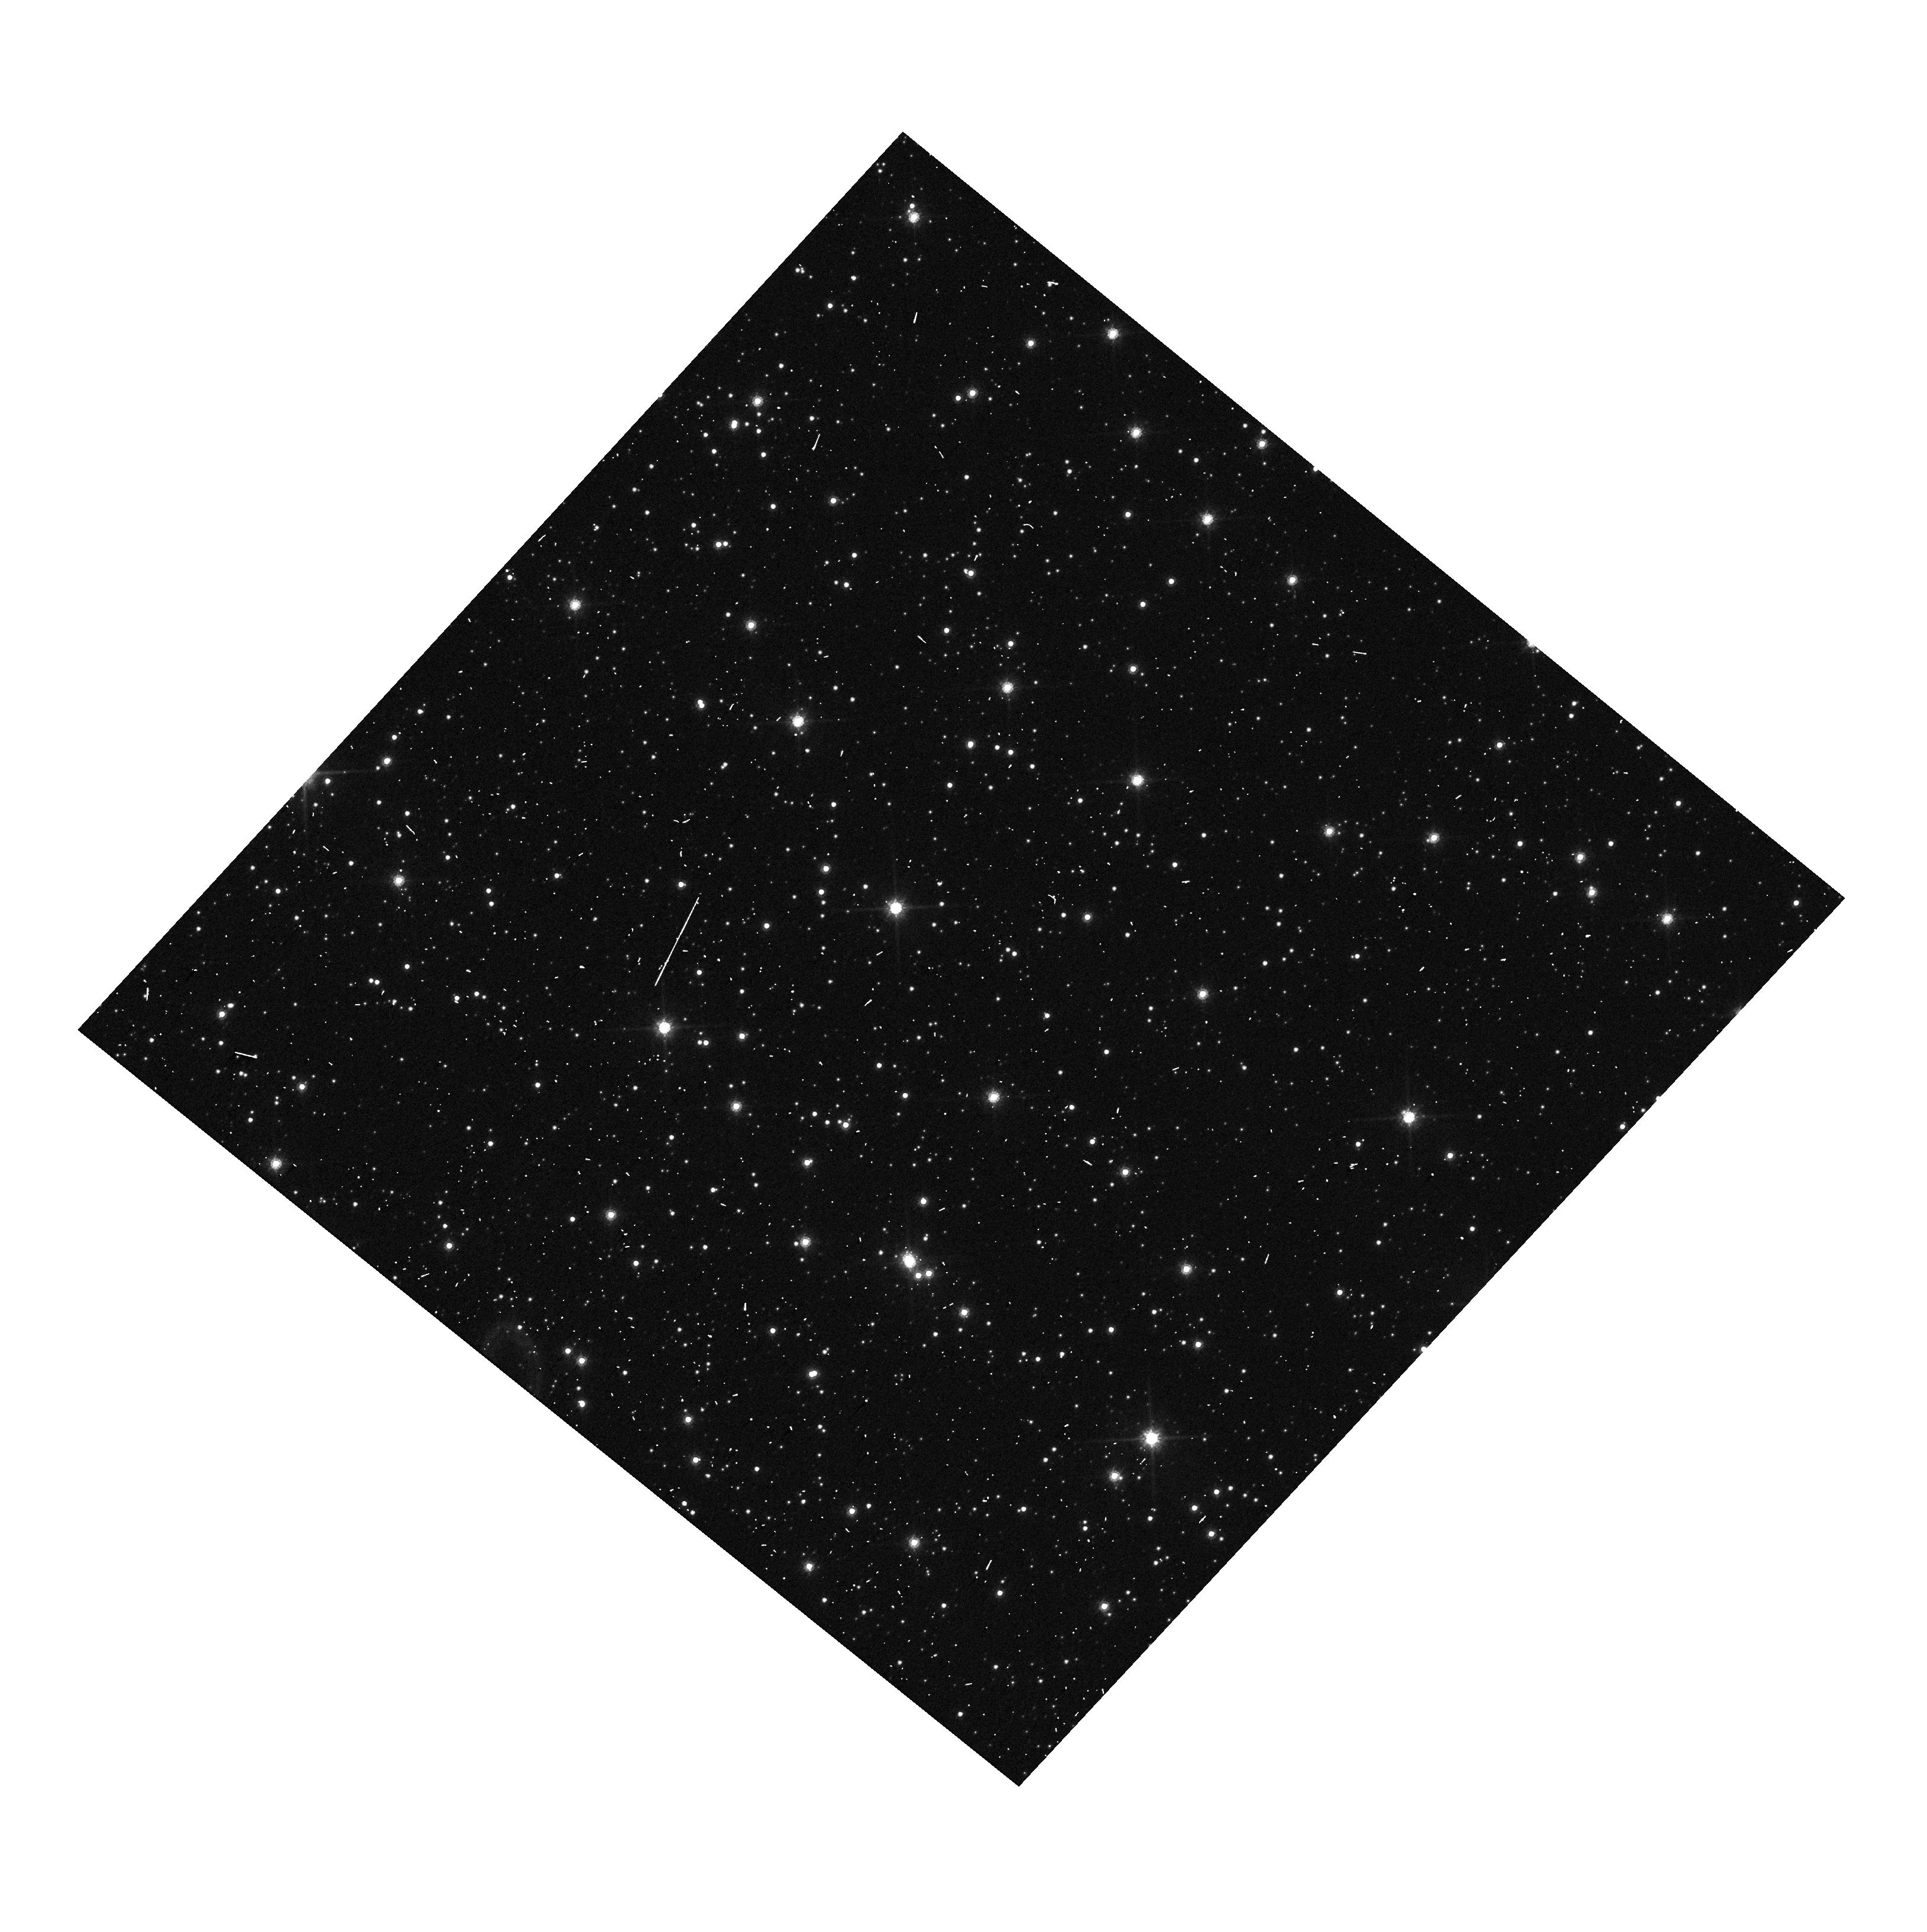
Target: BMP-J1613-5406. Instrument: WFC3/UVIS. Filter: F814W. Exposure: 1 min. Observation ID: hst_17531_01_wfc3_uvis_f814w_if7x01

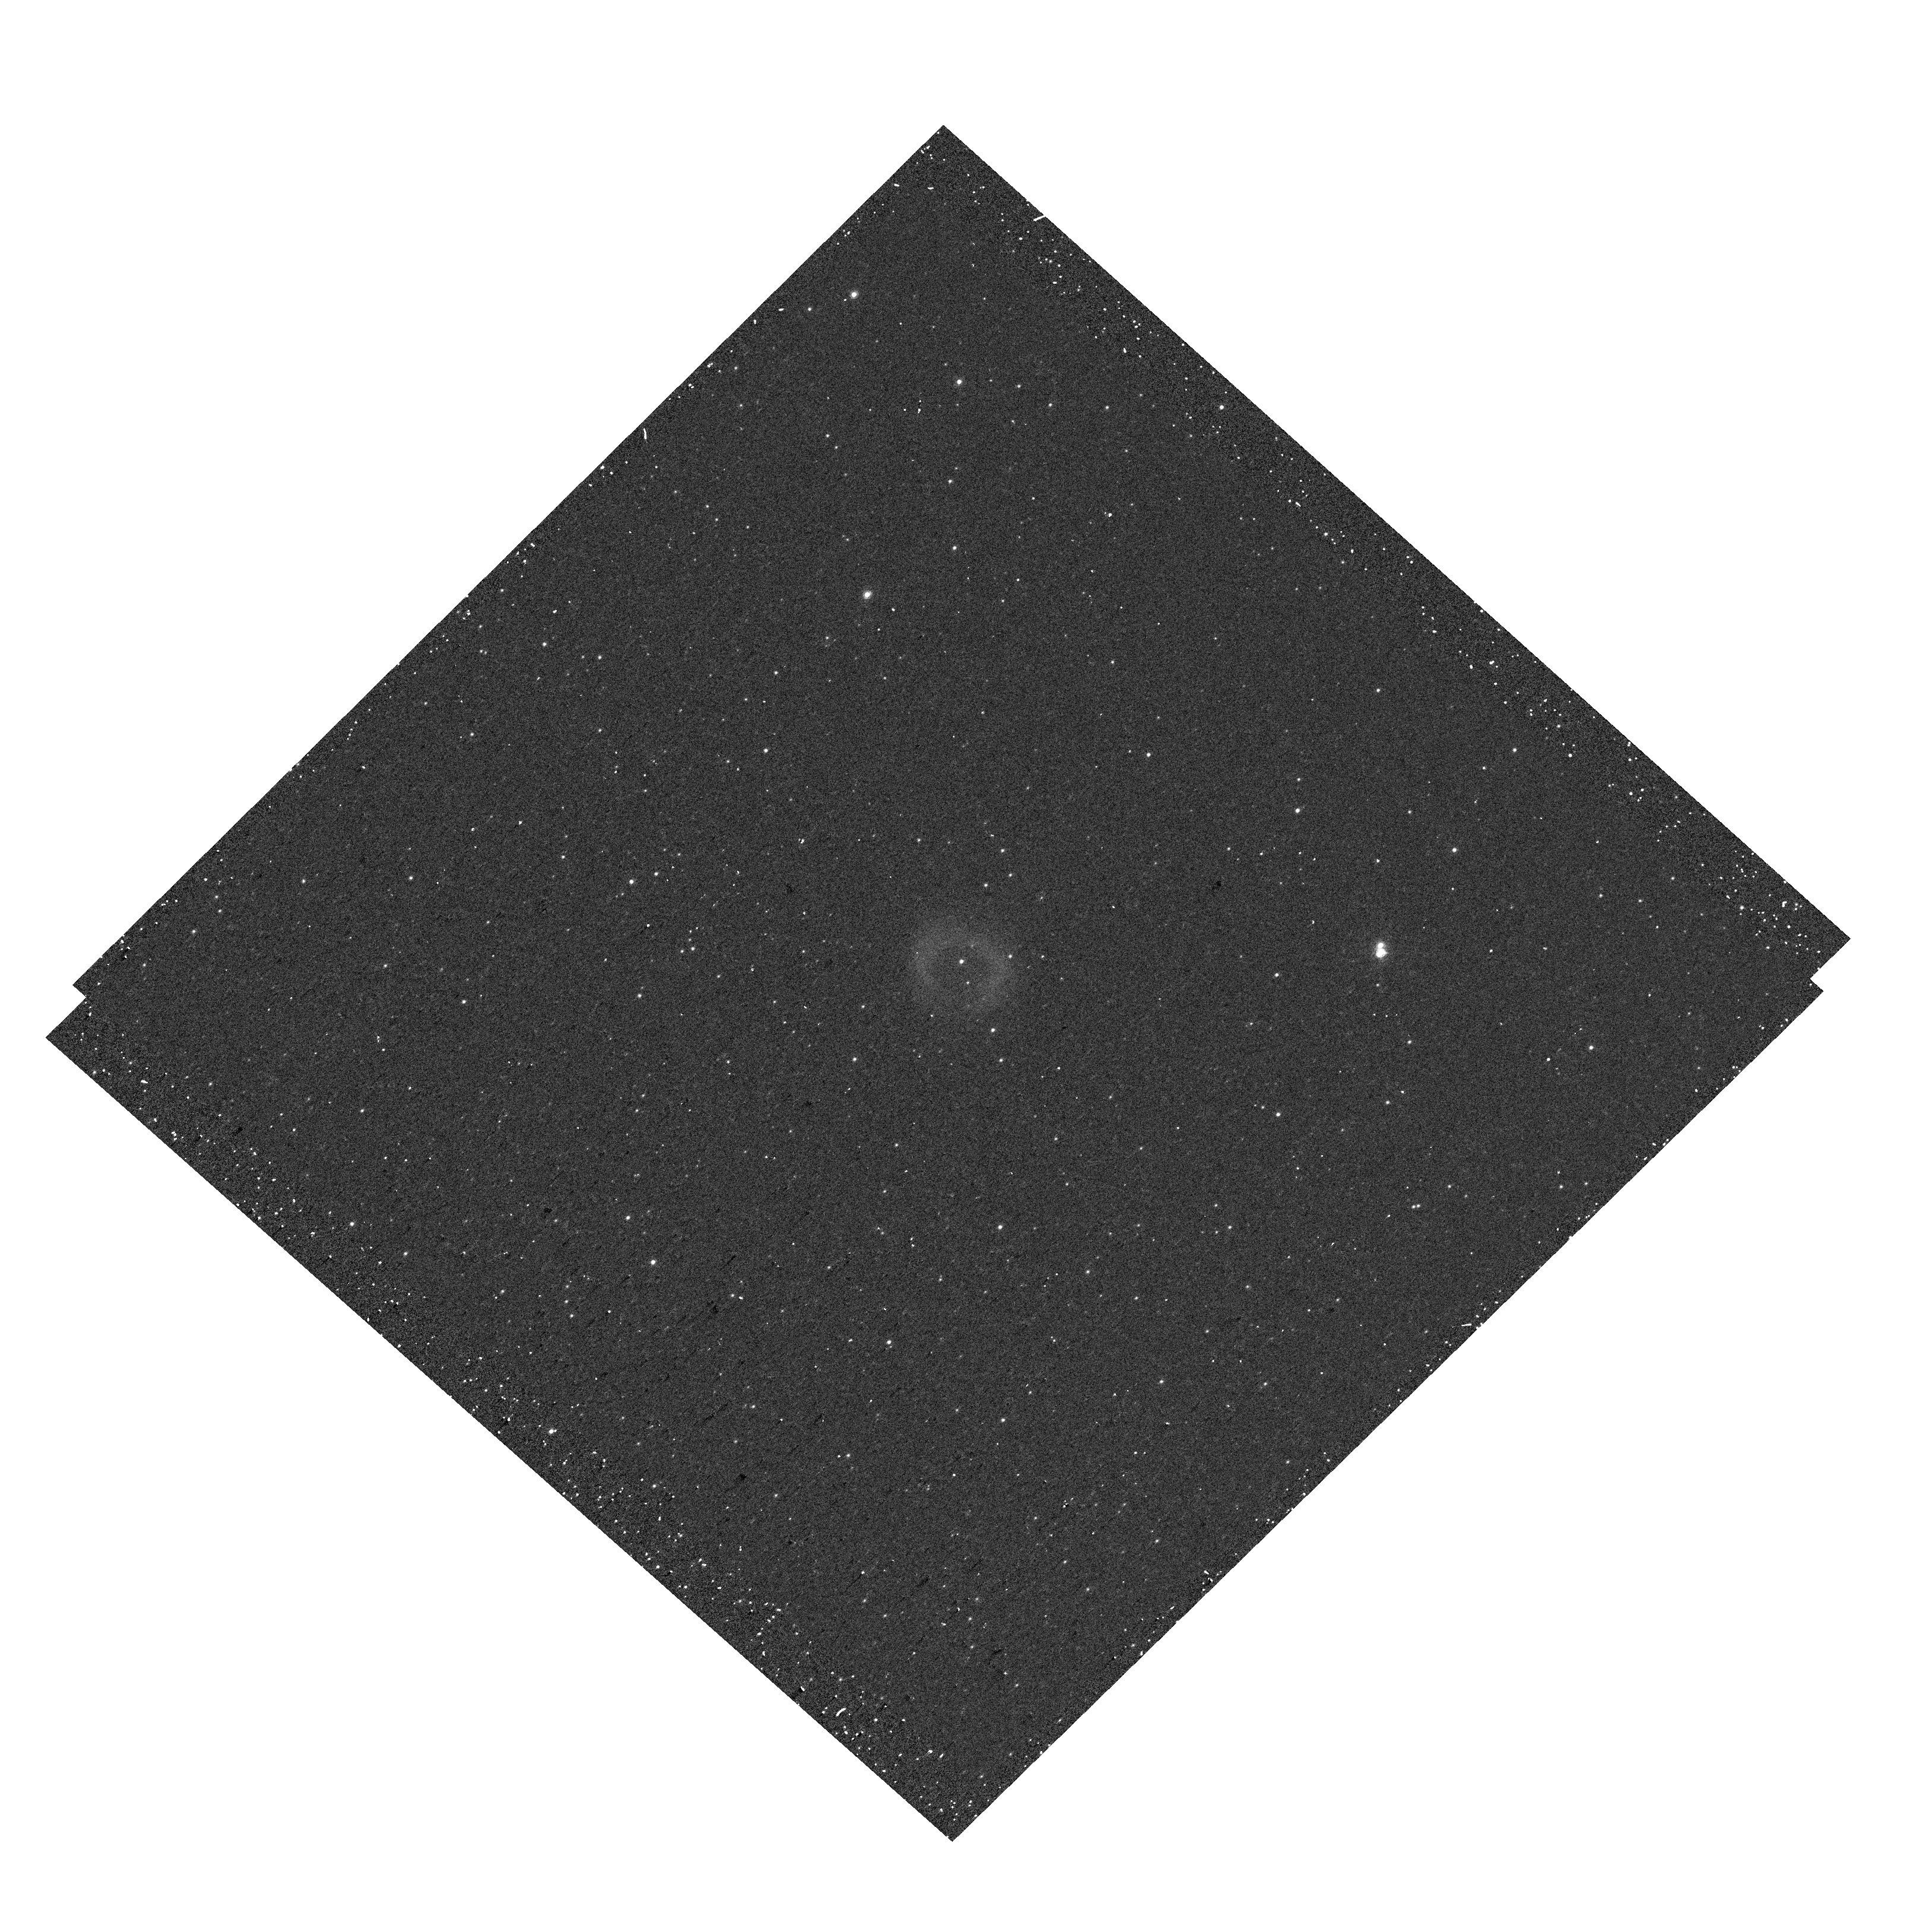
Target: JAFU-1. Instrument: WFC3/UVIS. Filter: F656N. Exposure: 10 min. Observation ID: hst_17531_03_wfc3_uvis_f656n_if7x03

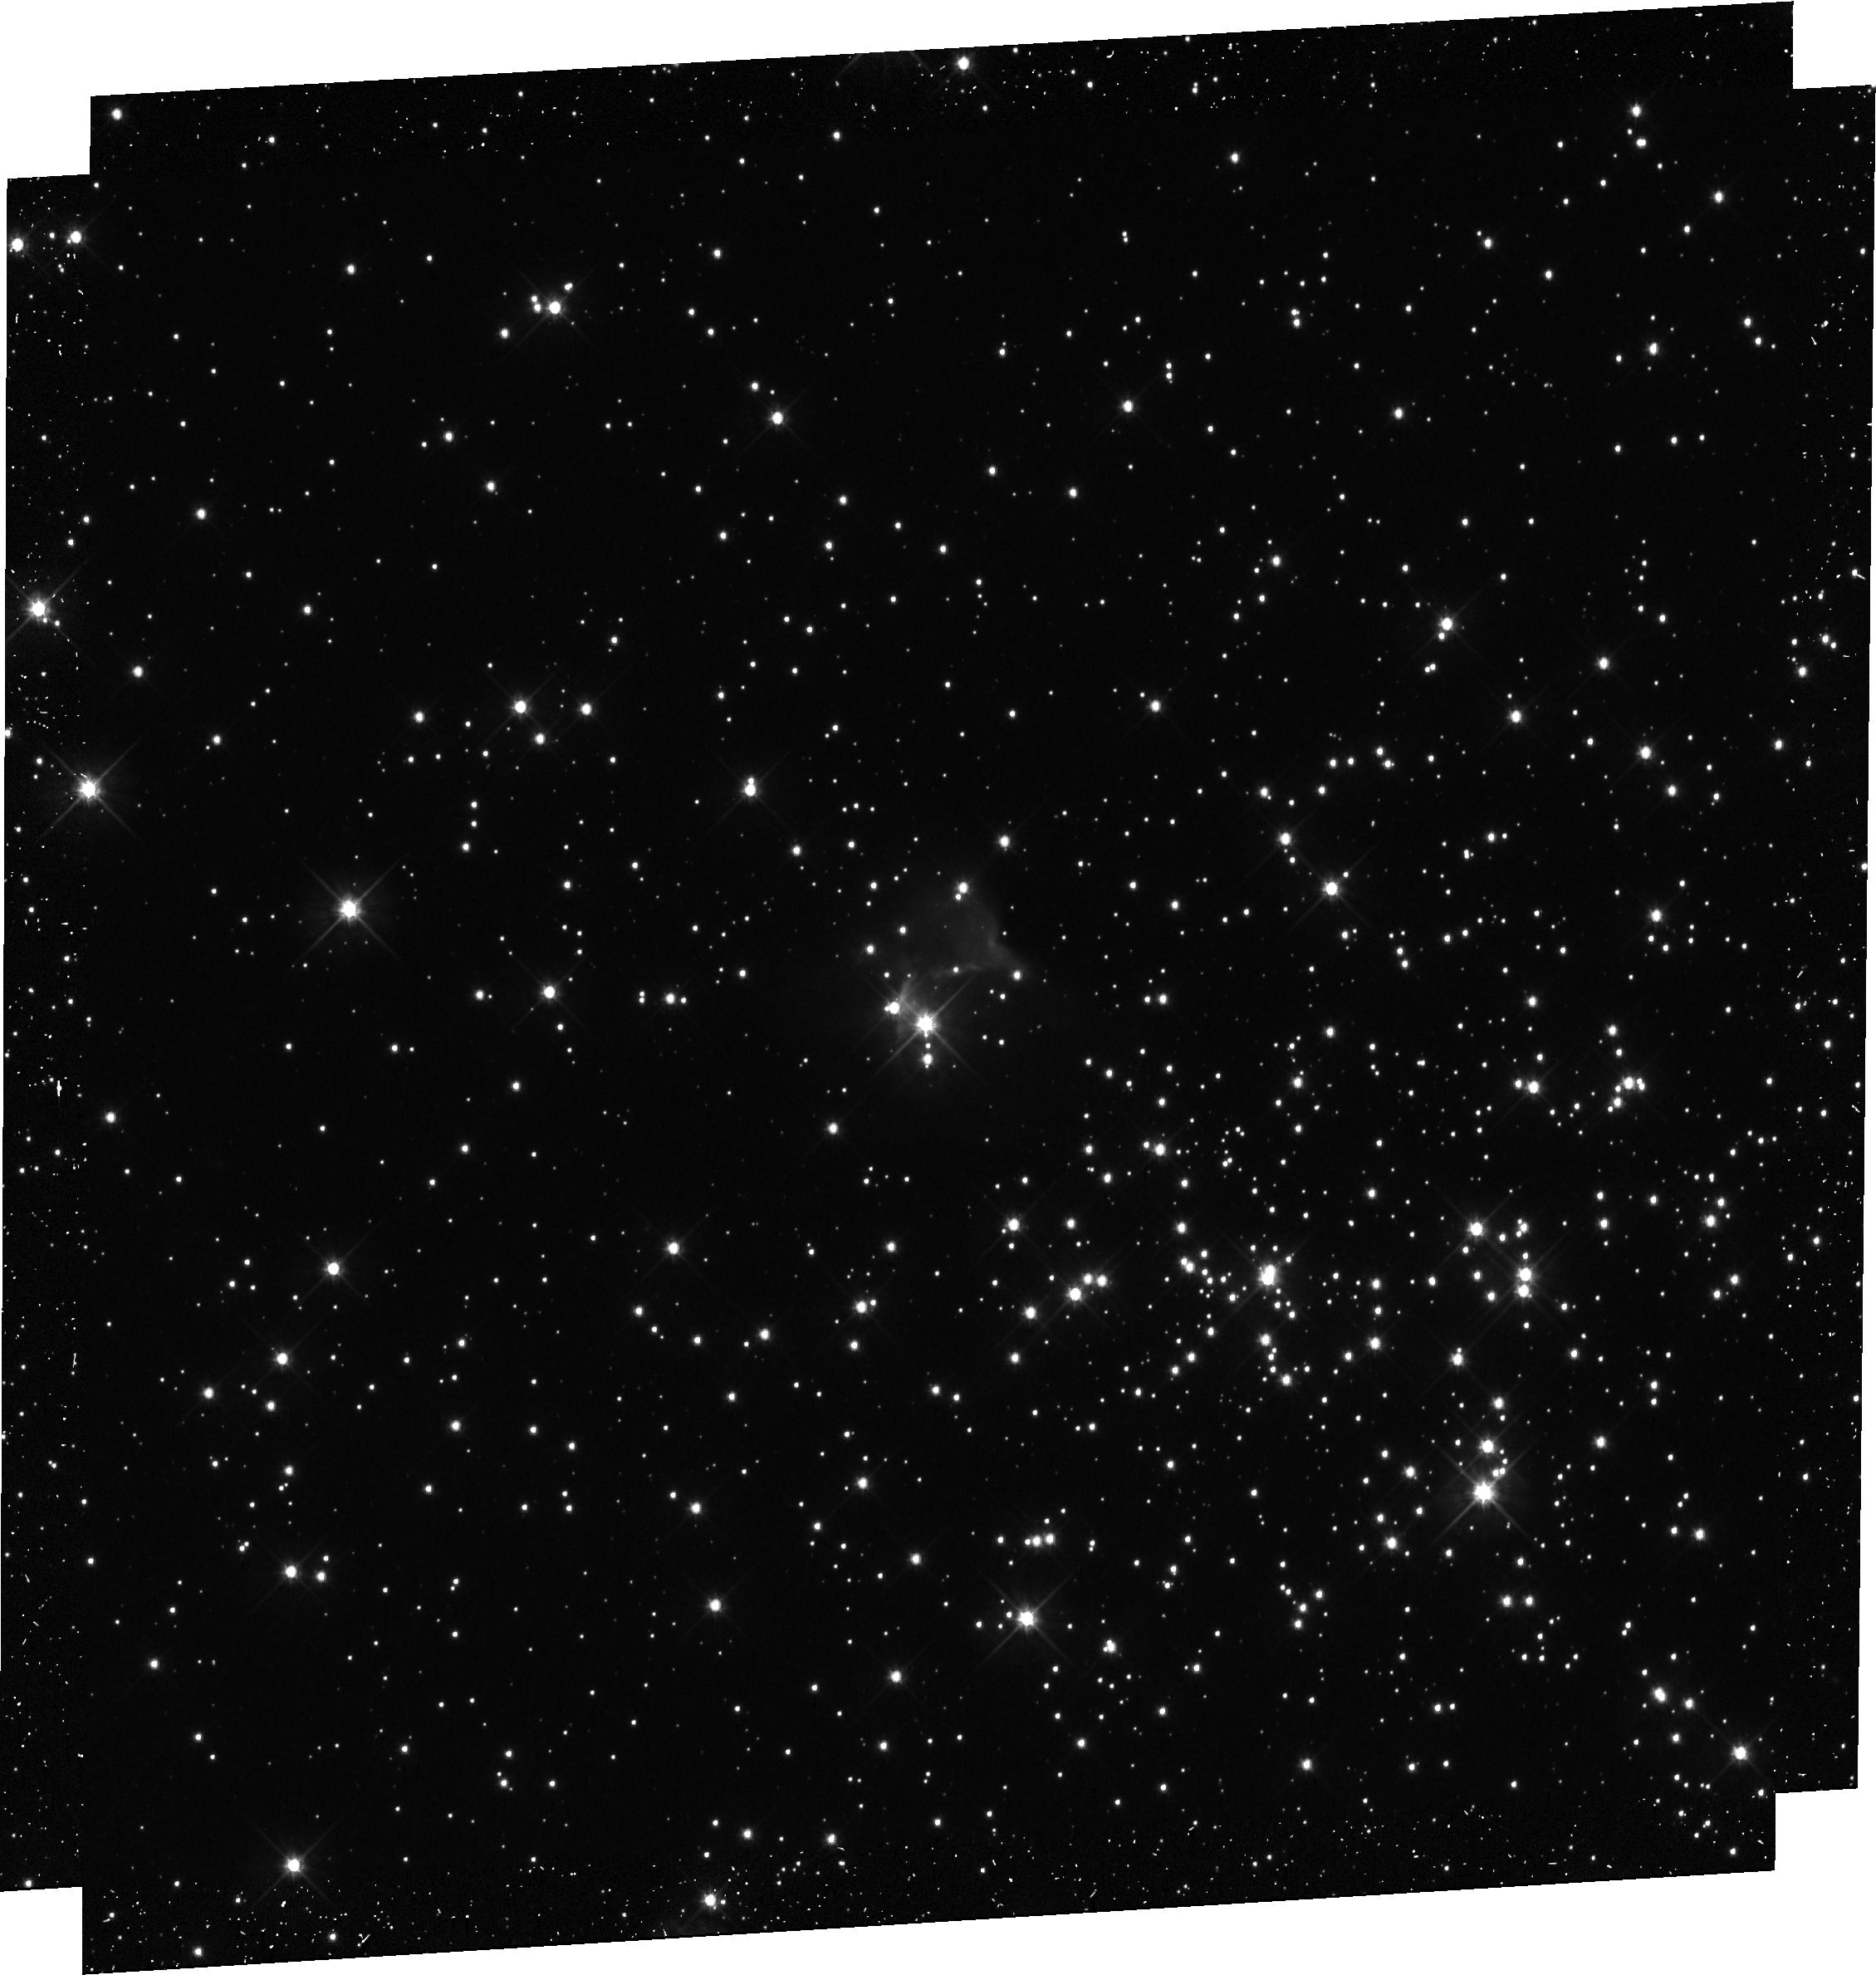
Target: PHR-J1315-6555. Instrument: WFC3/UVIS. Filter: F555W. Exposure: 39 min. Observation ID: hst_17531_02_wfc3_uvis_f555w_if7x02

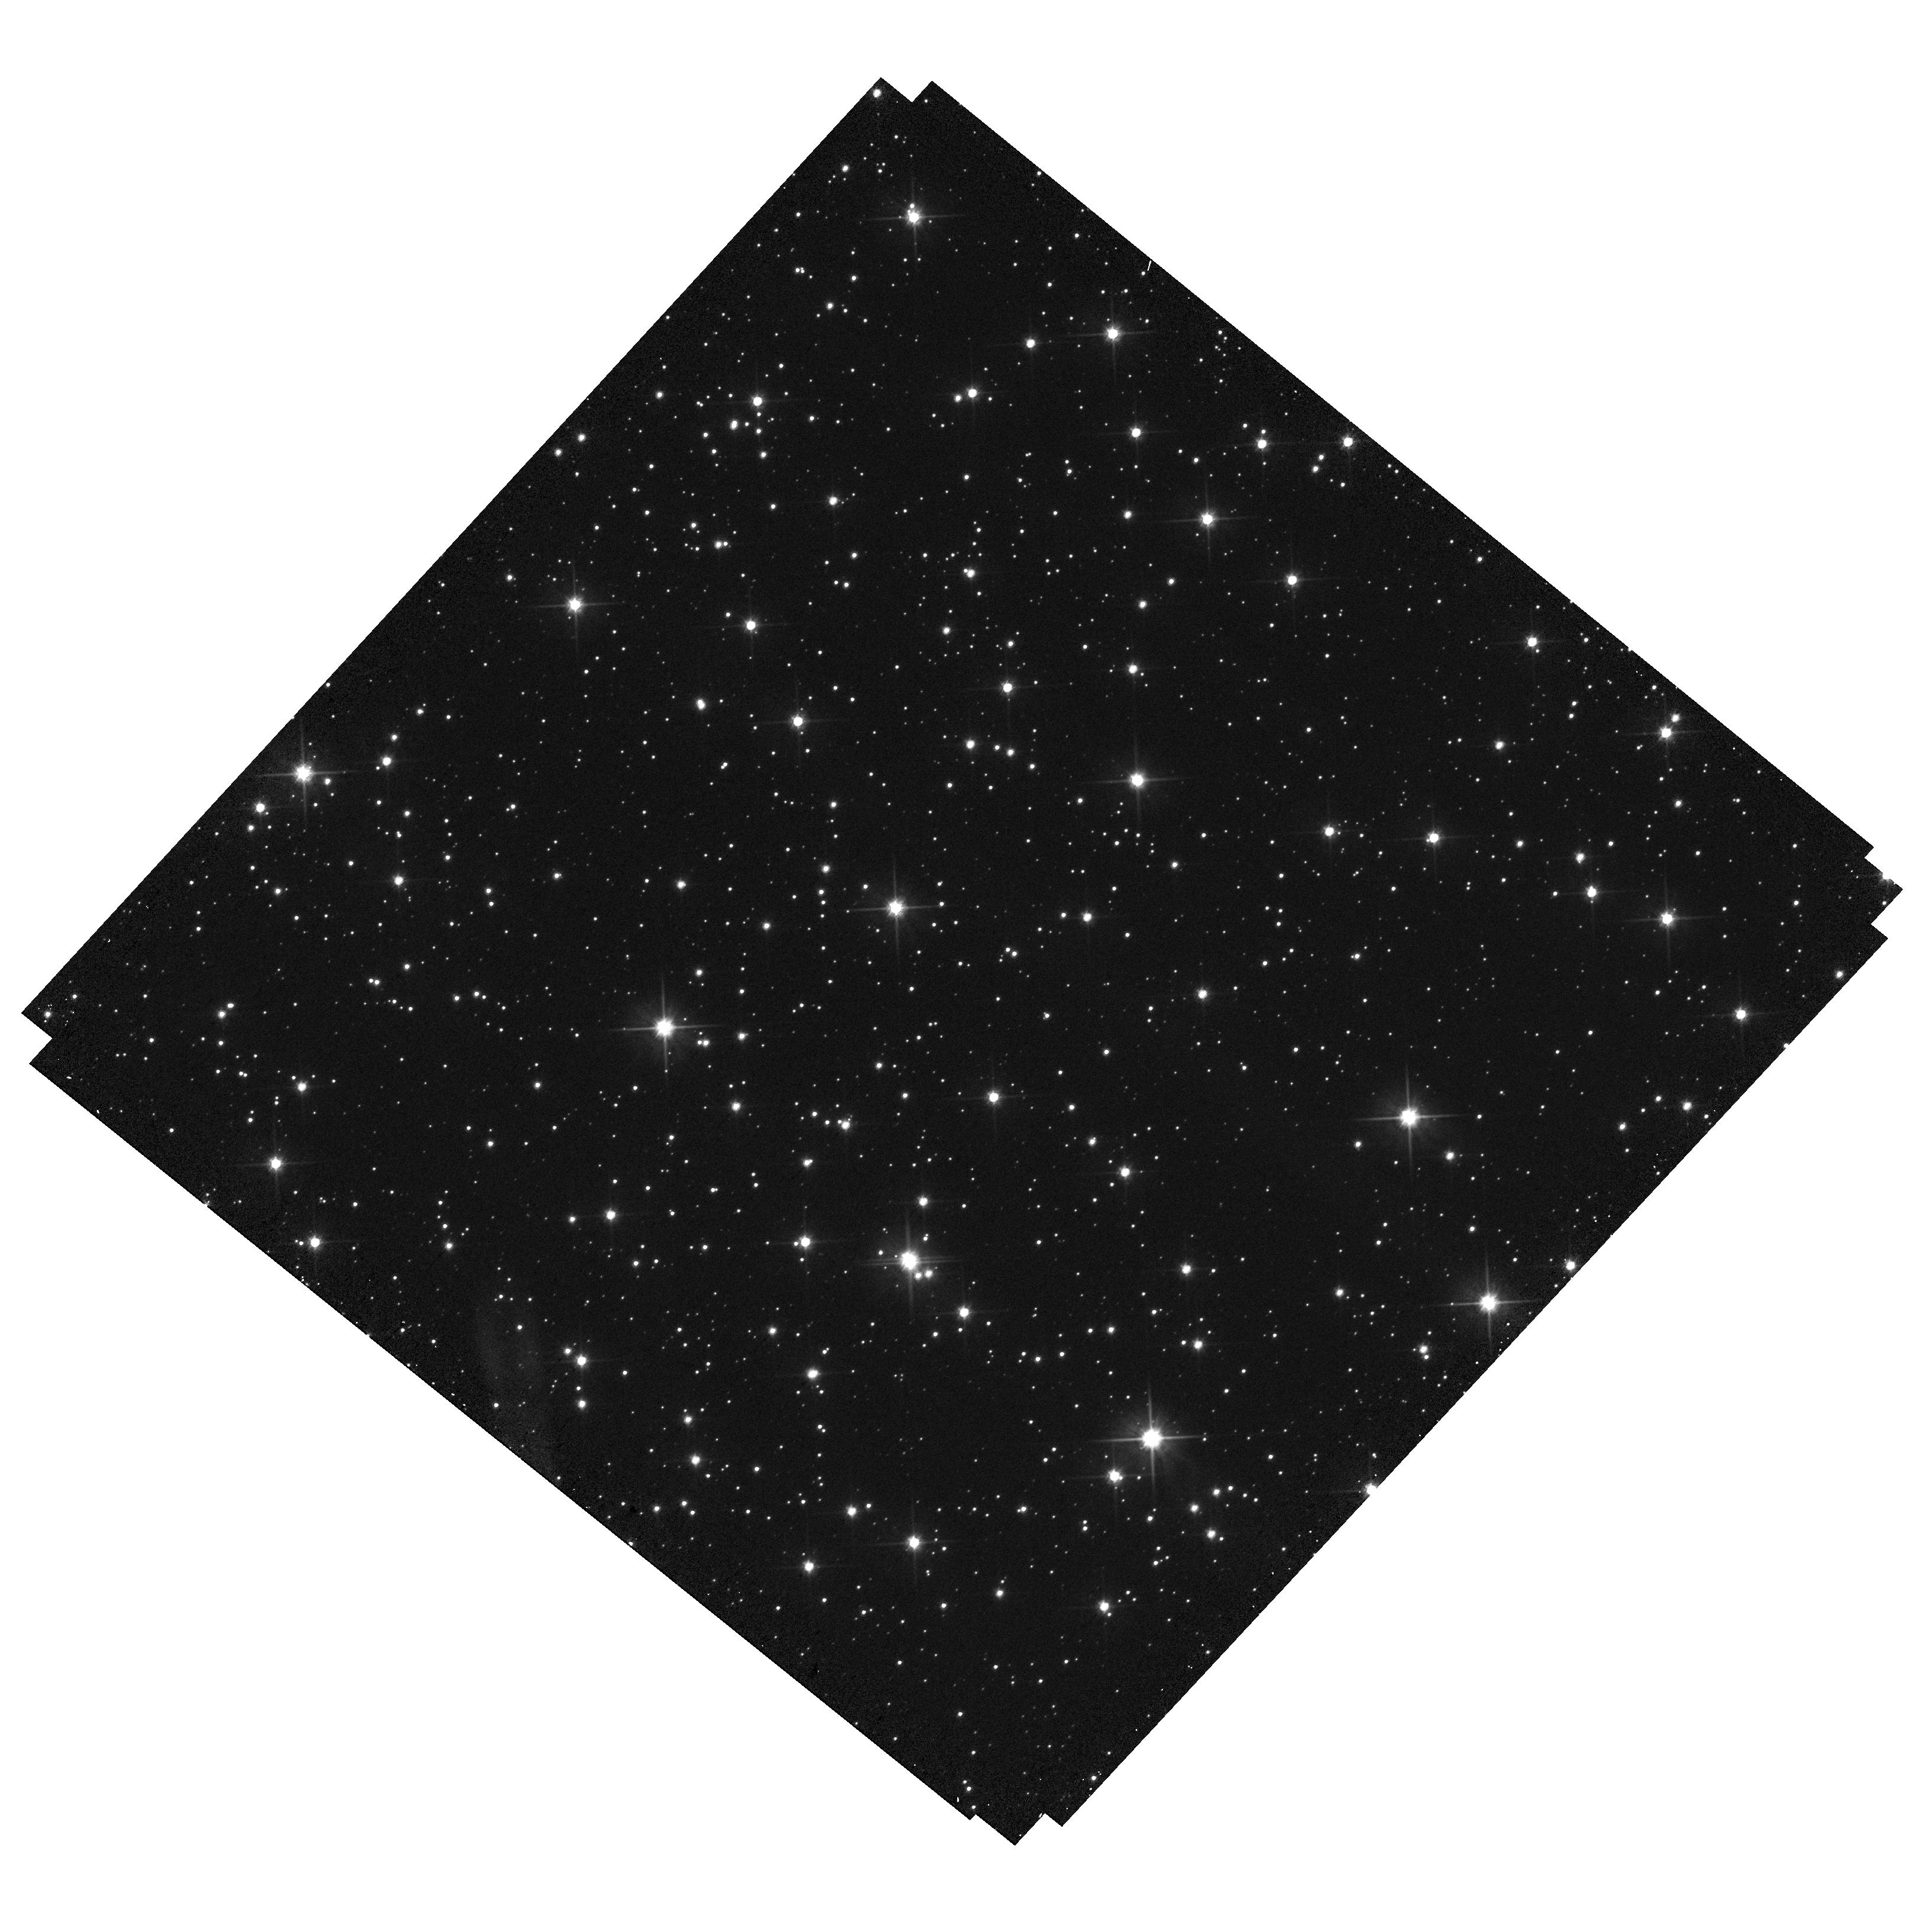
Target: BMP-J1613-5406. Instrument: WFC3/UVIS. Filter: F606W. Exposure: 9 min. Observation ID: hst_17531_01_wfc3_uvis_f606w_if7x01

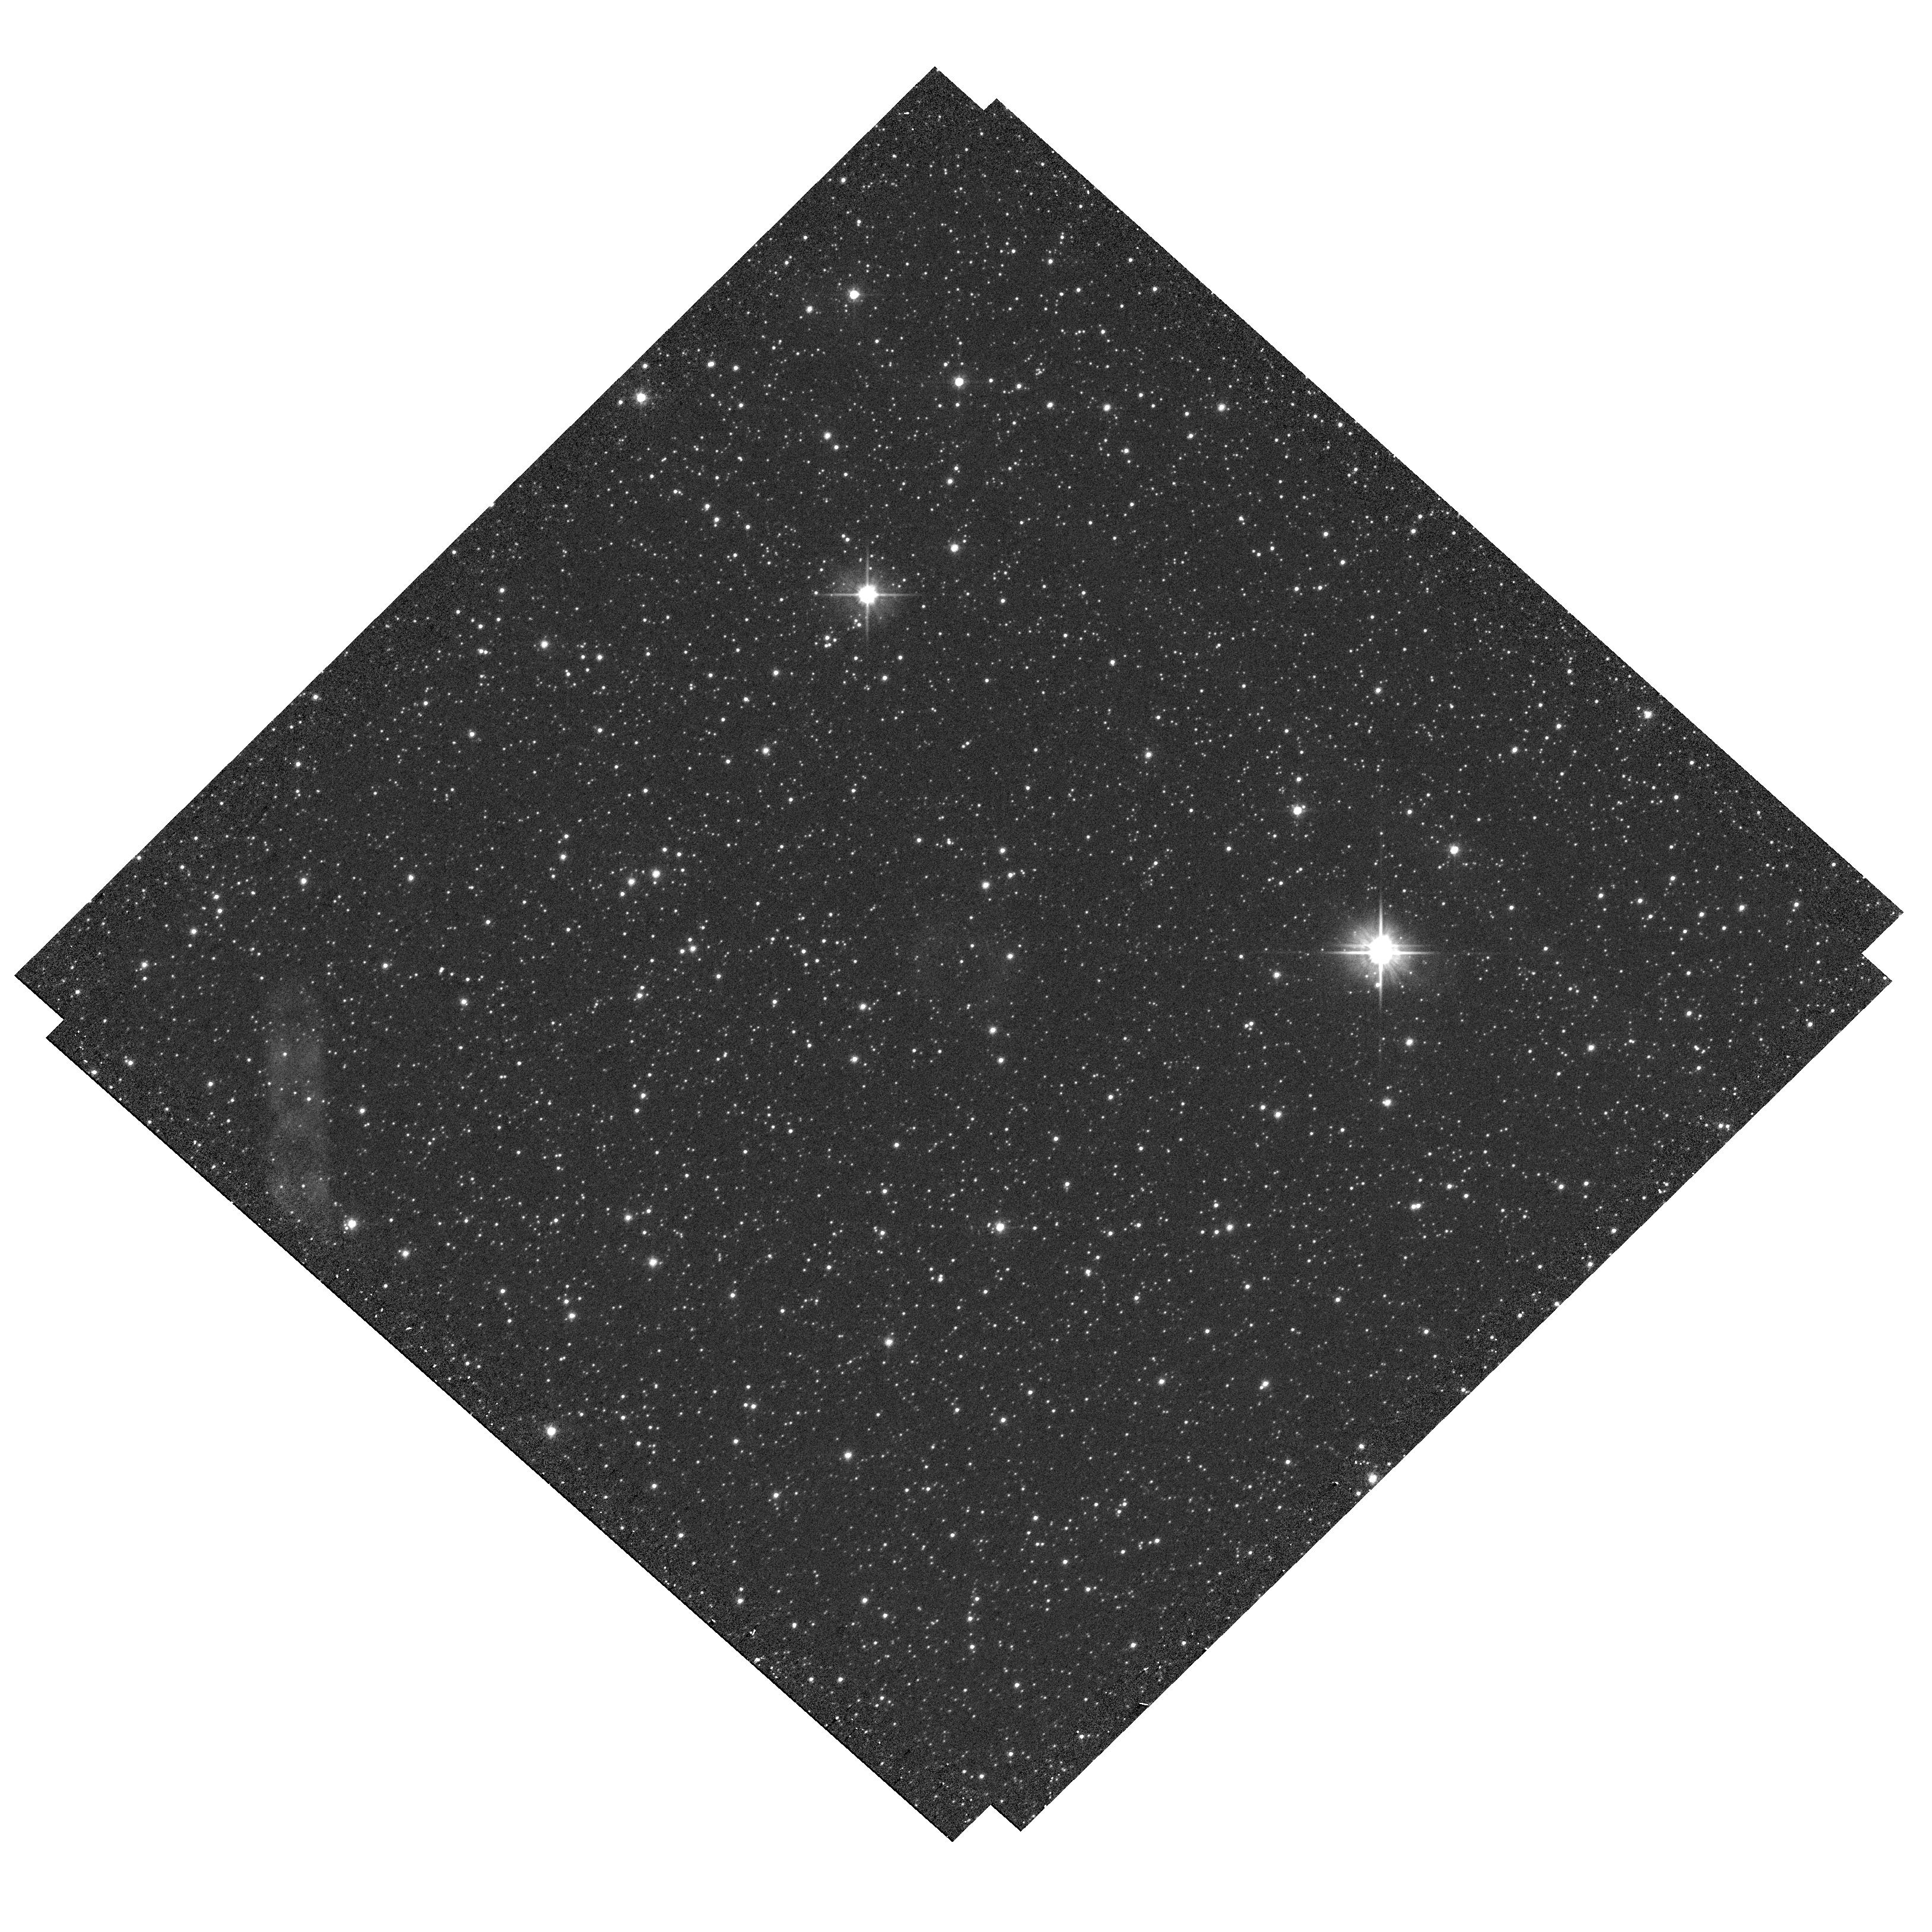
Target: JAFU-1. Instrument: WFC3/UVIS. Filter: F555W. Exposure: 12 min. Observation ID: hst_17531_03_wfc3_uvis_f555w_if7x03

Planetary Nebulae in Star Clusters: Testing Membership with High-Precision Proper Motions (PI: Bond, Howard E.)

Planetary nebulae (PNe) mark the rapid transition of low- to intermediate-mass stars from the AGB to the white-dwarf (WD) cooling sequence. PNe provide information on nucleosynthesis, mixing, mass loss, and the relation between a star's initial mass and that of its WD remnant. Even the very existence of a PN shows that its central star will not end life as a core-collapse supernova (CCSN). Unfortunately, for the vast majority of PNe, the masses and compositions of their progenitor stars are unknown. The only exception is in the case of a PN belonging to a star cluster. We propose to use precise astrometry, made possible by high-resolution HST imaging, to measure proper motions (PMs) of the central stars of three PNe that are candidate cluster members, and verify that the PMs agree with those of the clusters. Two of the PNe may belong to young open clusters, and one to an ancient globular cluster (GC). One of the open clusters, NGC 6067, is only 90 Myr old, implying an ususually high progenitor mass of 5.6 Msun (and a firm lower mass limit for CCSN progenitors). Another PN is a possible member of the GC Pal 6. Single-star evolution theory does not predict the existence of PNe in GCs, so that interacting-binary scenarios are needed--if the PN can be shown to be a cluster member. For two of our targets, there are archival first-epoch HST images available. In these cases, a one-orbit second-epoch observation will allow determinations of extremely precise PMs, and thus stringent tests of membership. For the PN candidate in NGC 6067, we propose first-epoch WFC3 images in Cycle 31, and a second epoch in Cycle 33, making it possible to confirm its unusually massive progenitor.